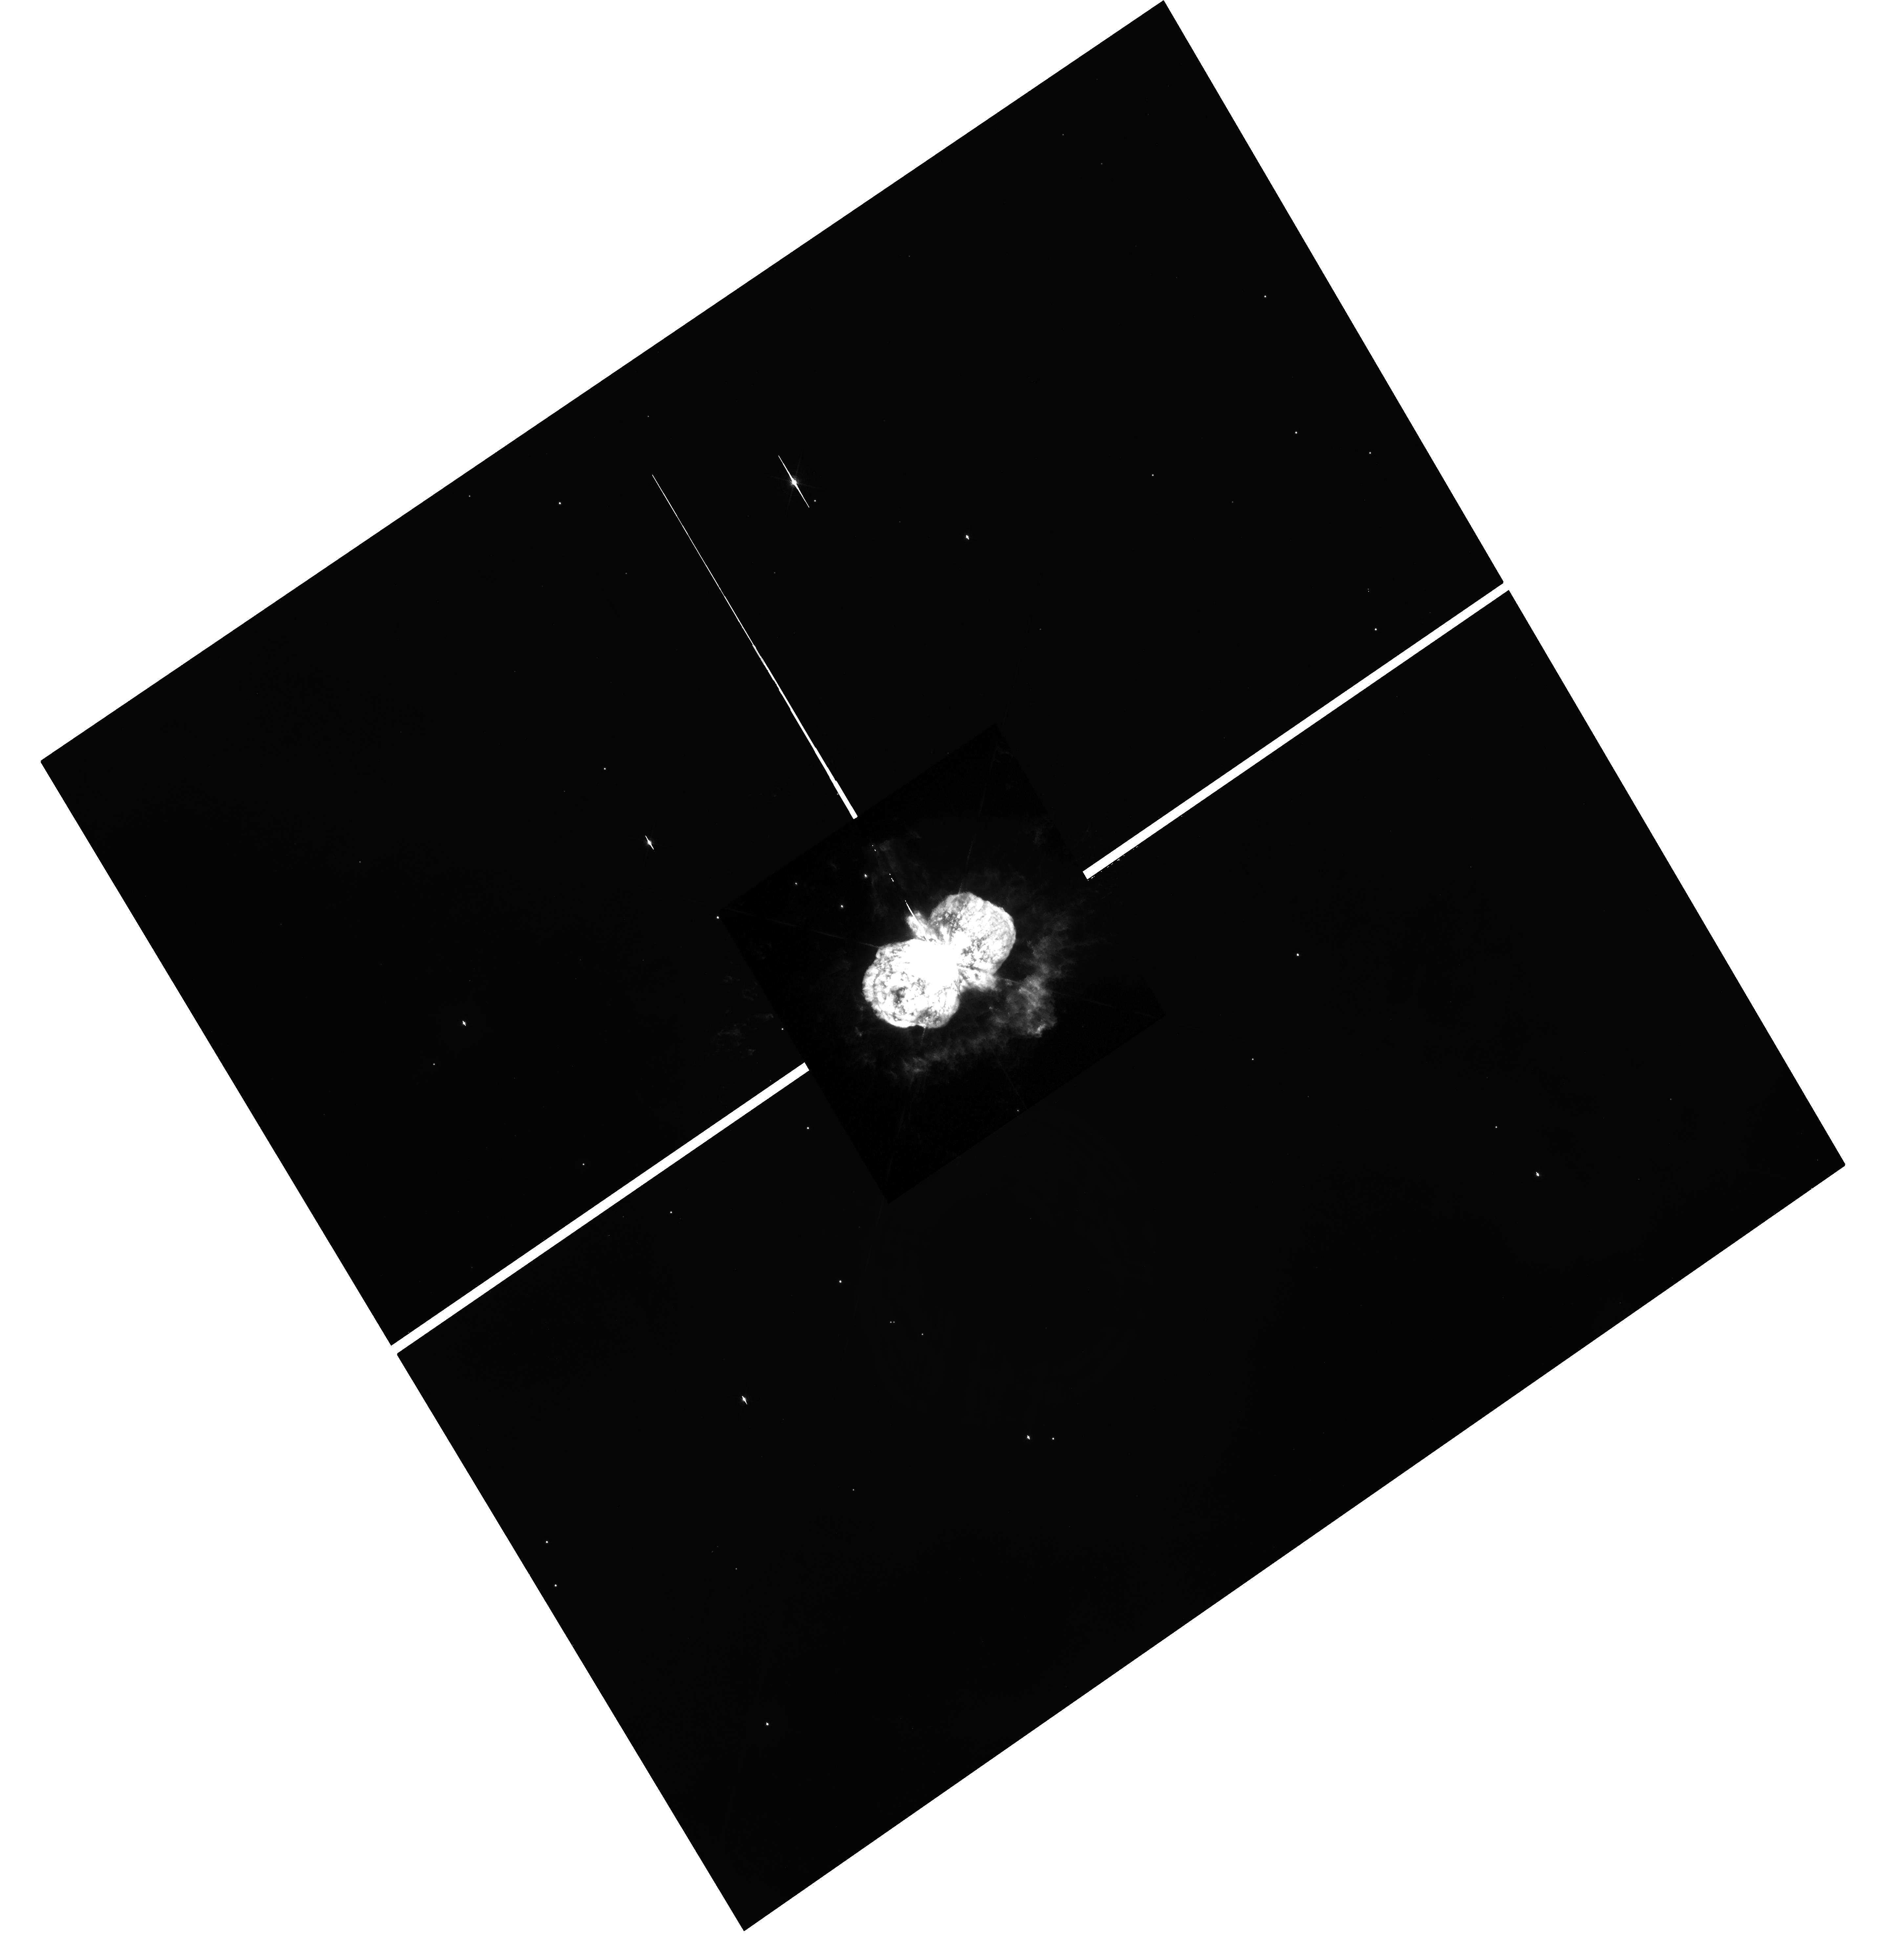
Target: ETA-CAR
Instrument: WFC3/UVIS
Filter: F658N
Exposure: 13 min
Observation ID: hst_15823_04_wfc3_uvis_f658n_ie2w04

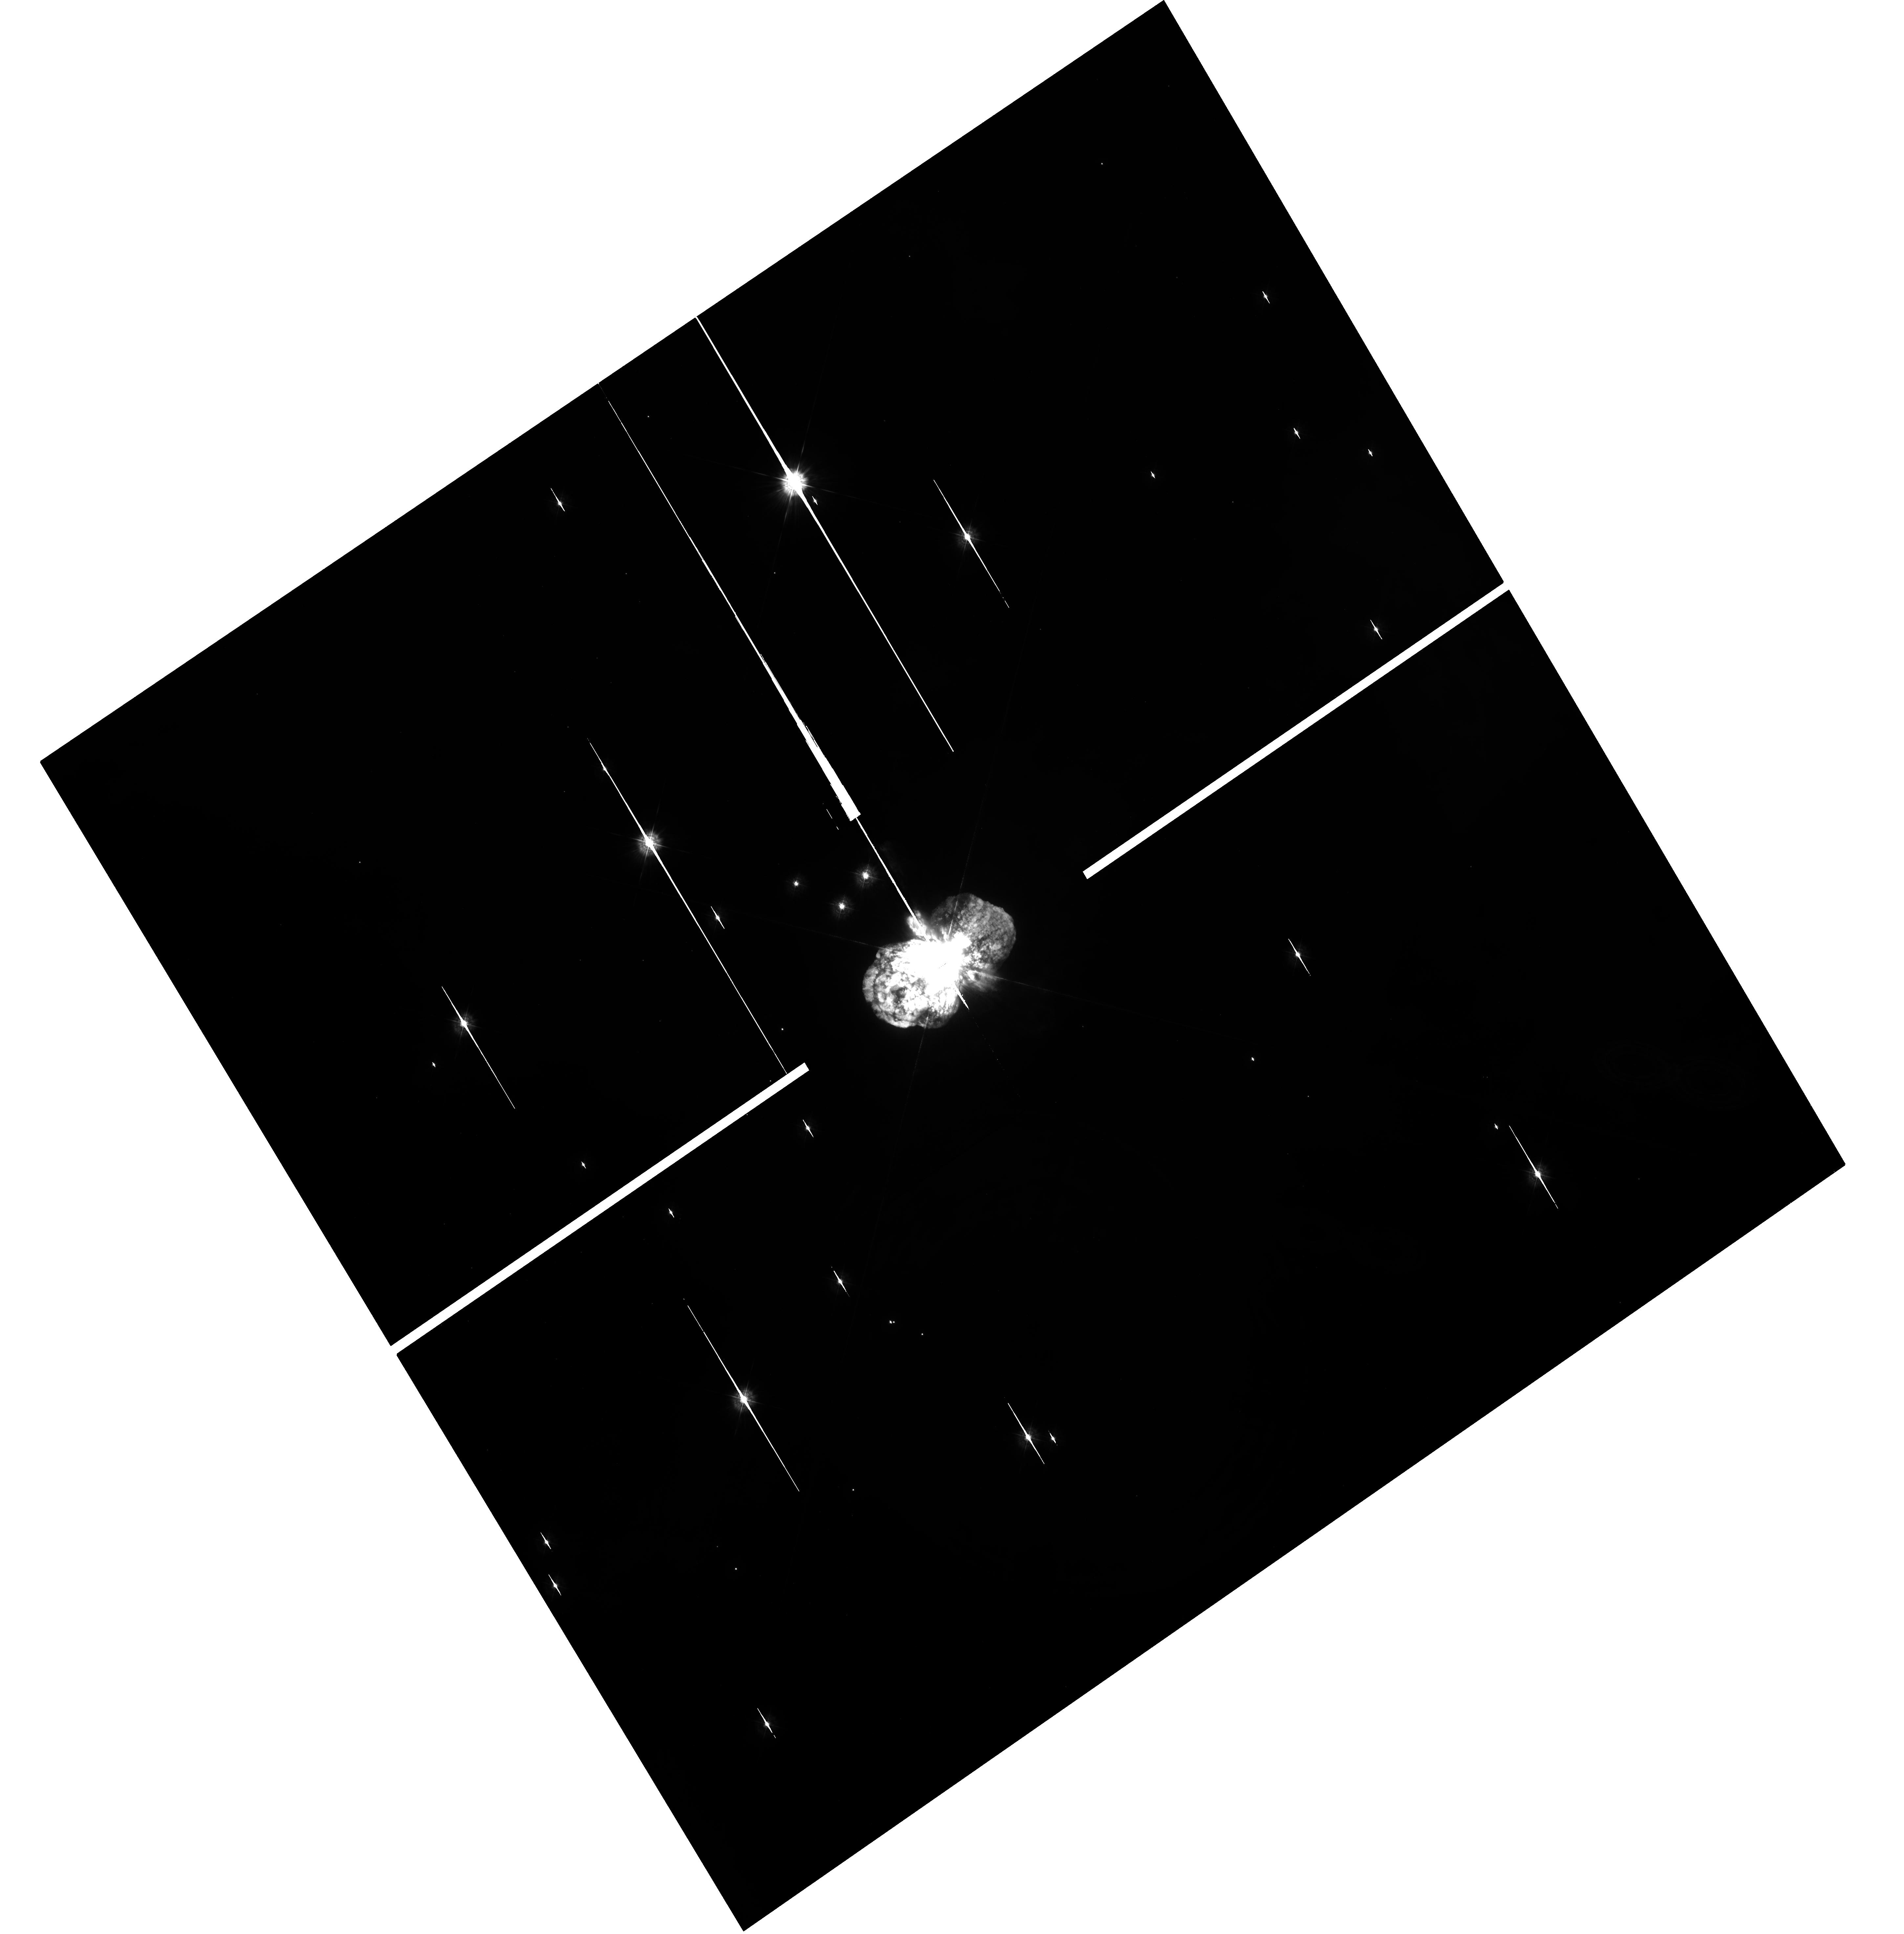
Target: ETA-CAR
Instrument: WFC3/UVIS
Filter: F336W
Exposure: 15 min
Observation ID: hst_15823_04_wfc3_uvis_f336w_ie2w04

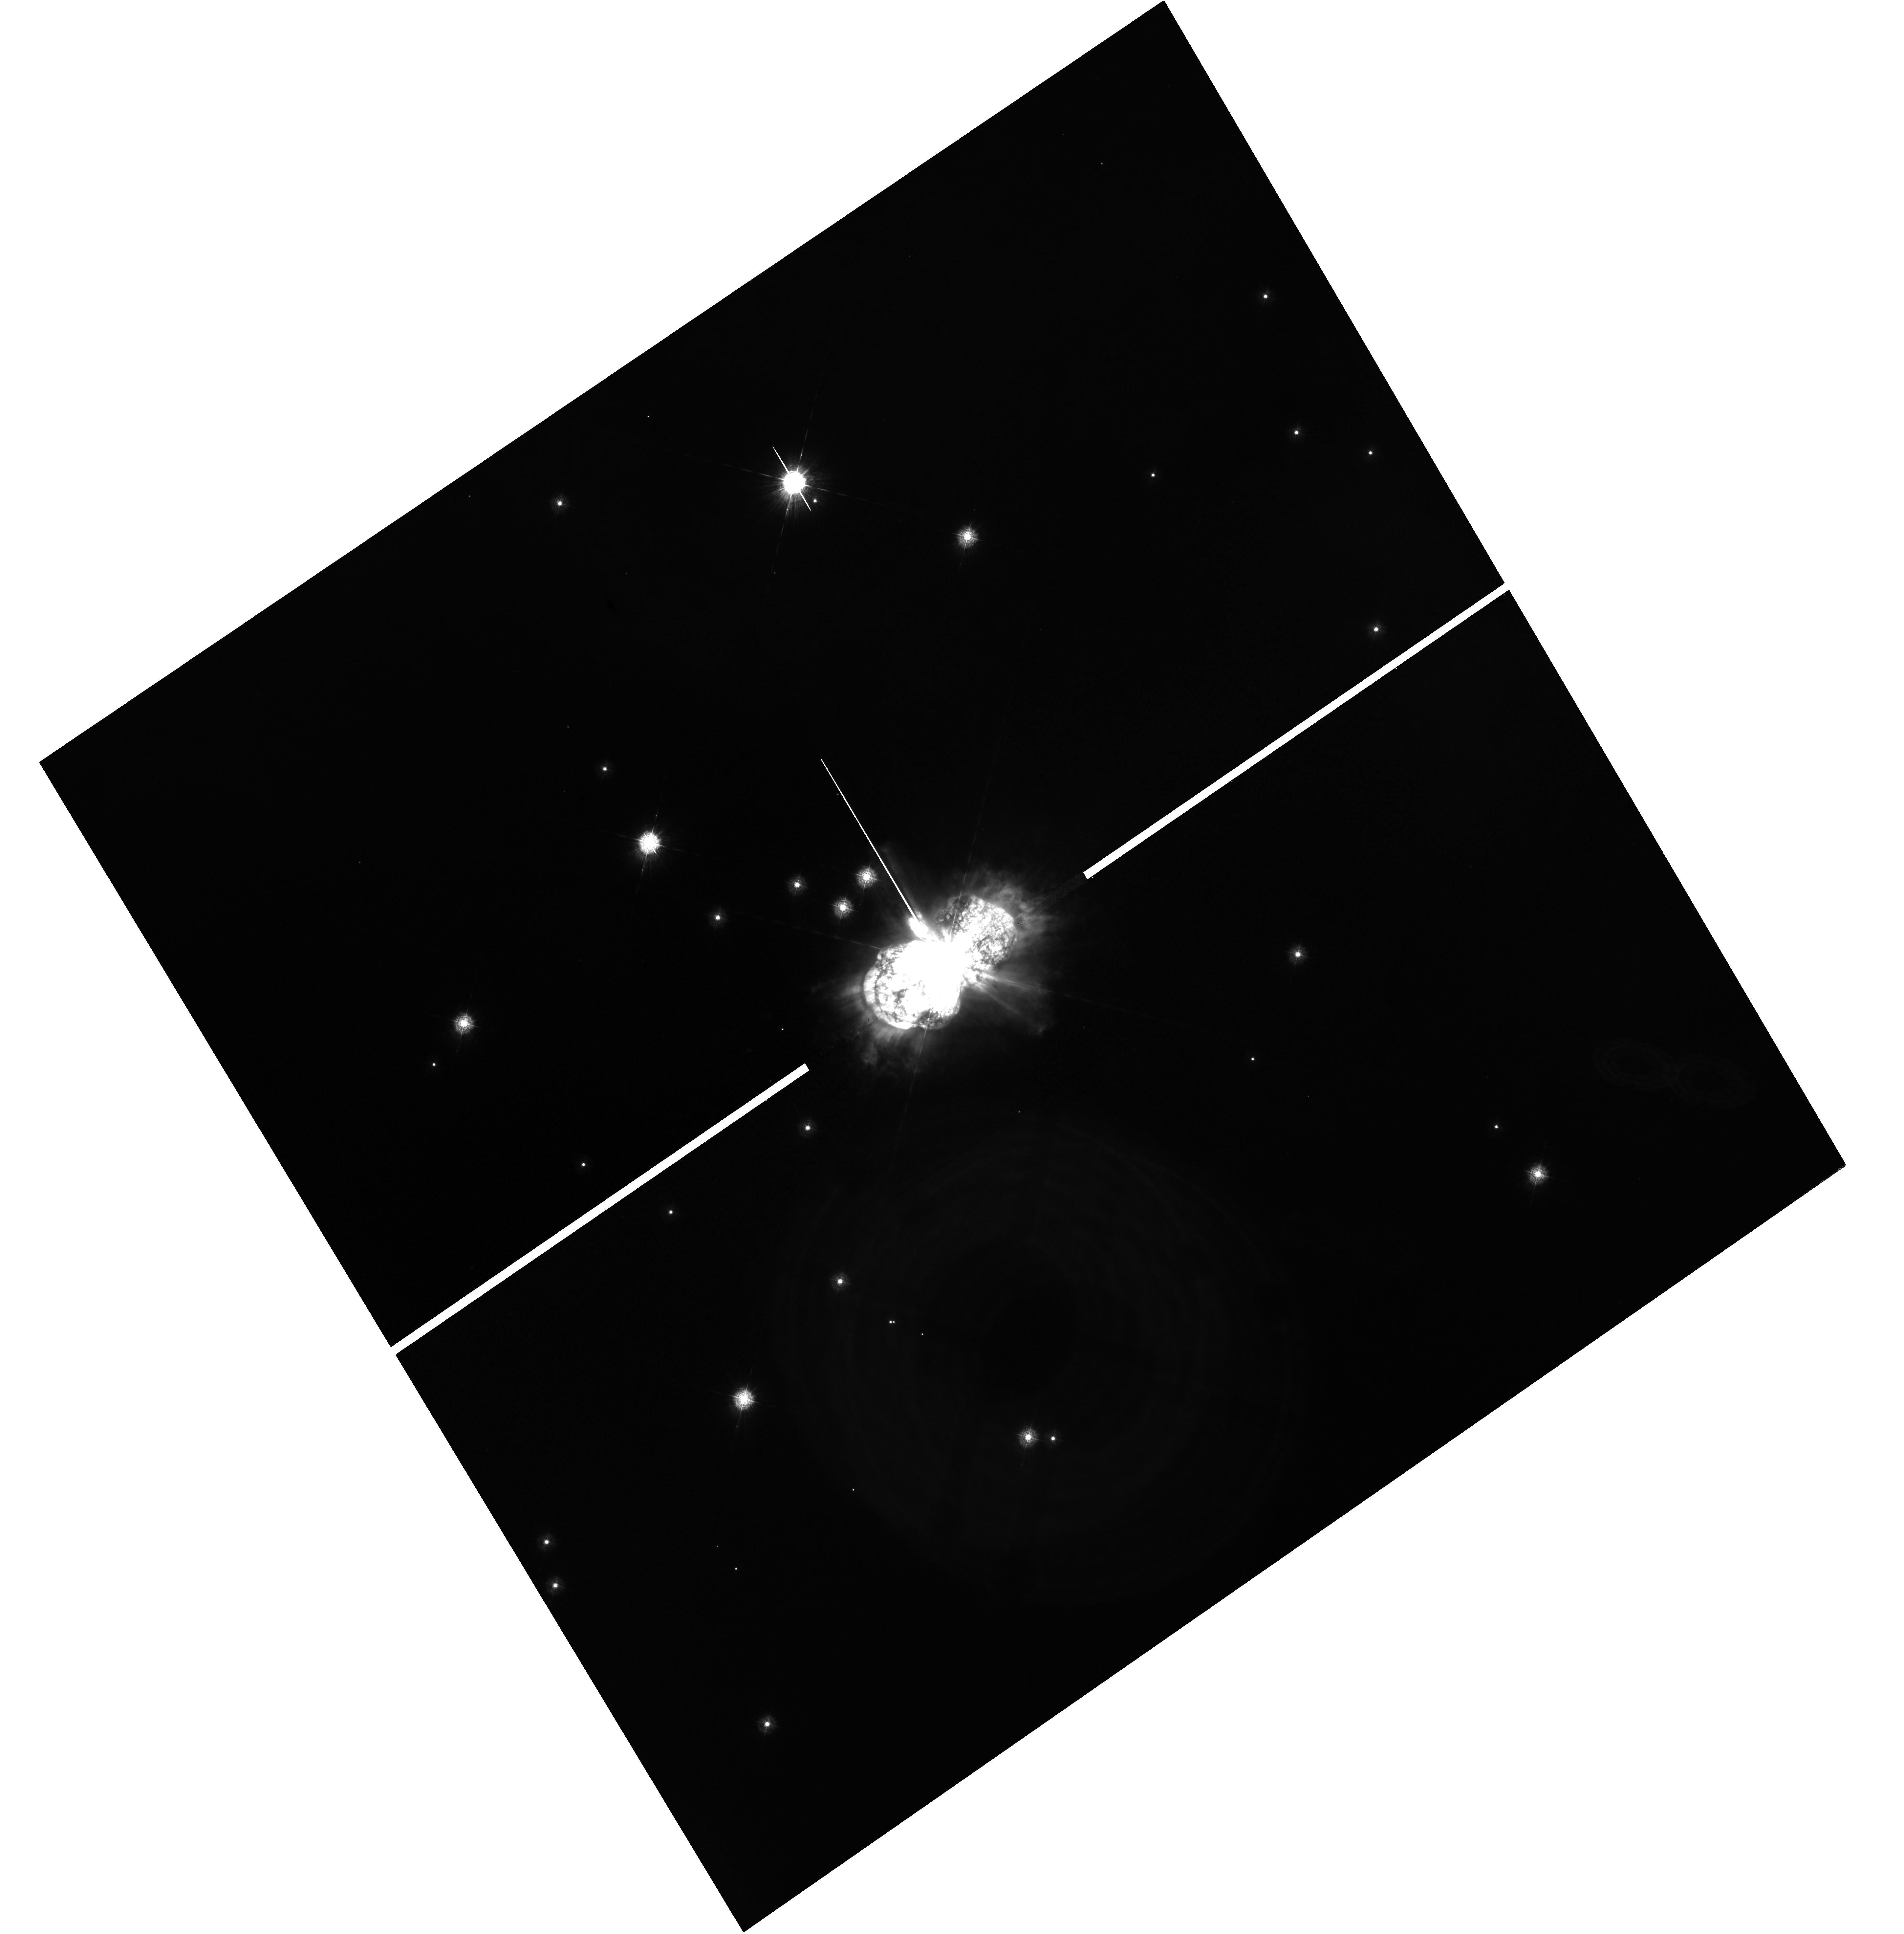
Target: ETA-CAR
Instrument: WFC3/UVIS
Filter: F280N
Exposure: 1.5 h
Observation ID: hst_15823_04_wfc3_uvis_f280n_ie2w04

Proper Motions and UV Spectroscopy of the MgII nebula around Eta Carinae (PI: Smith, Nathan)

In Cycle 25, a UV image of Mg II 2800 emission in the nebula around the massive star Eta Carinae was obtained using the F280N filter with WFC3. This was the first WFC3 imaging of Eta Car, the first image of Mg II around a massive star, and the first deep UV image of its nebulosity. That image revealed strong Mg II emission, but with unexpected morphology. Mg II is anticorrelated with any other line emission features seen previously in typical tracers like Halpha, [N II], or [Fe II] emission. Mg II emission provides an entirely new view of Eta Car, revealing a significant reservoir of additional ejecta mass and kinetic energy outside the main bipolar nebula, which has been invisible in all other imaging filters used so far. The MgII emission is probably resonance scattering of near-UV starlight, tracing dense warm neutral gas that is unshocked. Since it is outside the main bipolar nebula, it may hold critical clues about the acceleration of the ejcta and the mass loss and instability of the star in the decades leading up to the eruption that cannot be ascertained any other way. We therefore propose to obtain a second epoch of imaging for proper motions, and deep STIS spectroscopy of the extended MgII emission in order to measure its expansion speed and its 3D structure. The measured ratio of the MgII doublet will trace the optical depth of the line and test our hypothesus that it is resonance scattering, allowing a rough mass estimate of this material. Combined with velocities from proper motions and spectra, these observations will therefore constrain the kinetic energy that this material adds to the total energy budget of Eta Carinae's eruption.